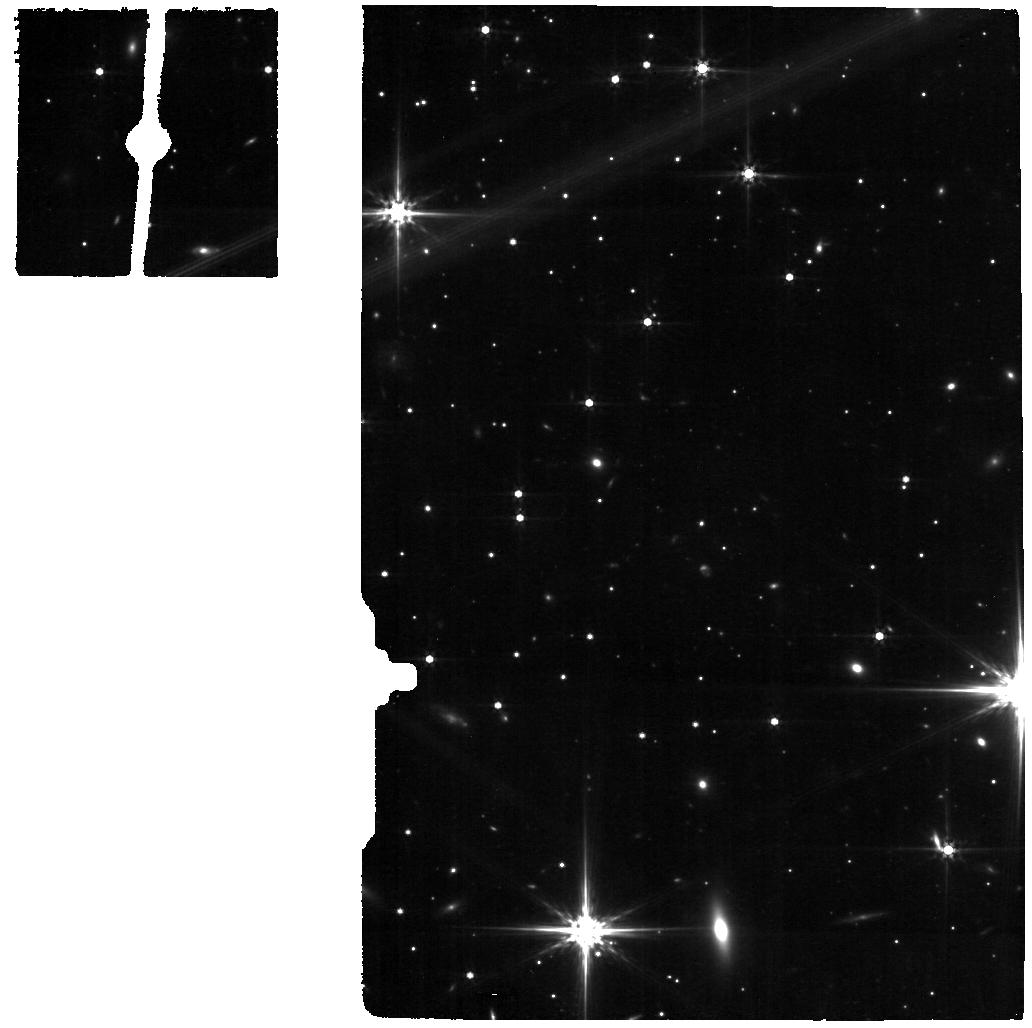
Target: PKS0745-19
Instrument: MIRI
Filter: F560W
Exposure: 18 min
Observation ID: jw05018-o013_t013_miri_f560w

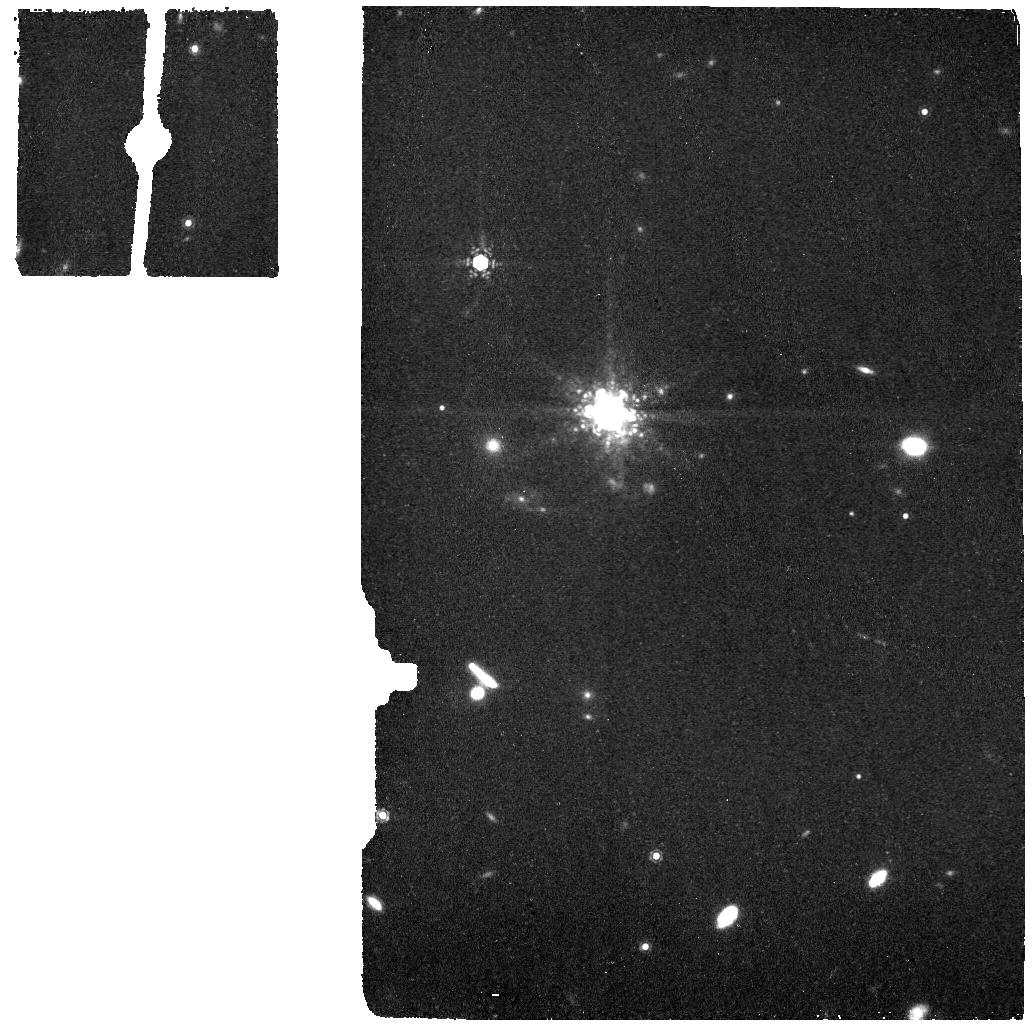
Target: A1068-OFF
Instrument: MIRI
Filter: F1130W
Exposure: 9 min
Observation ID: jw05018-o018_t018_miri_f1130w

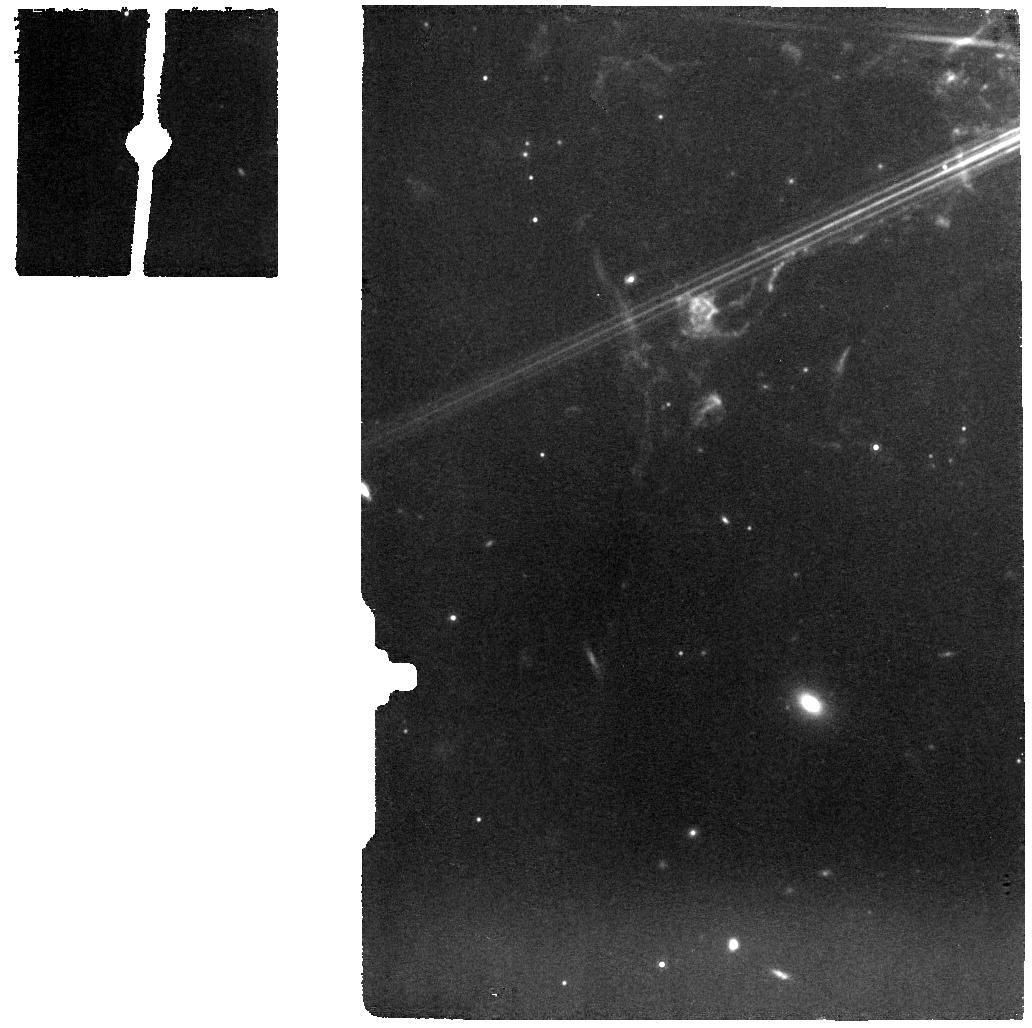
Target: NGC1275
Instrument: MIRI
Filter: F1000W
Exposure: 9 min
Observation ID: jw05018-o015_t015_miri_f1000w

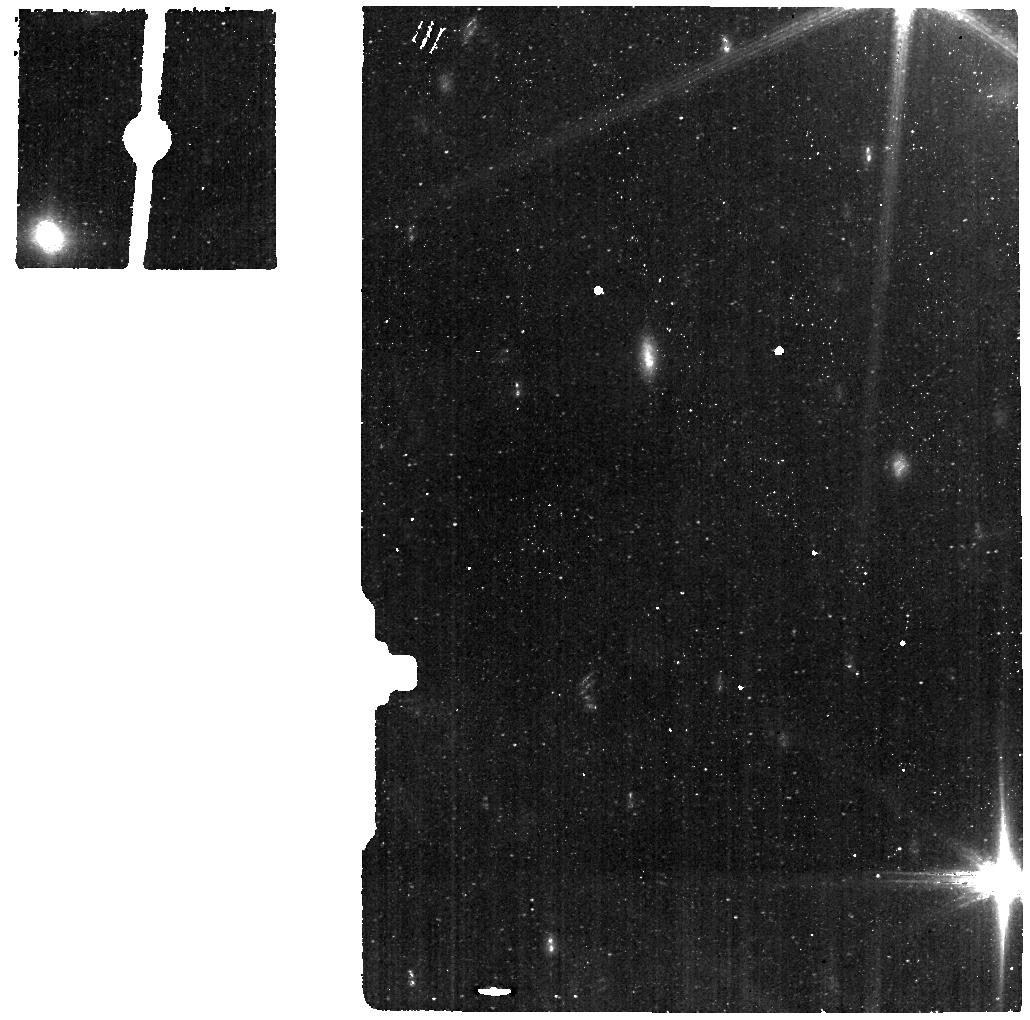
Target: 2A0335+096
Instrument: MIRI
Filter: F560W
Exposure: 9 min
Observation ID: jw05018-o001_t001_miri_f560w

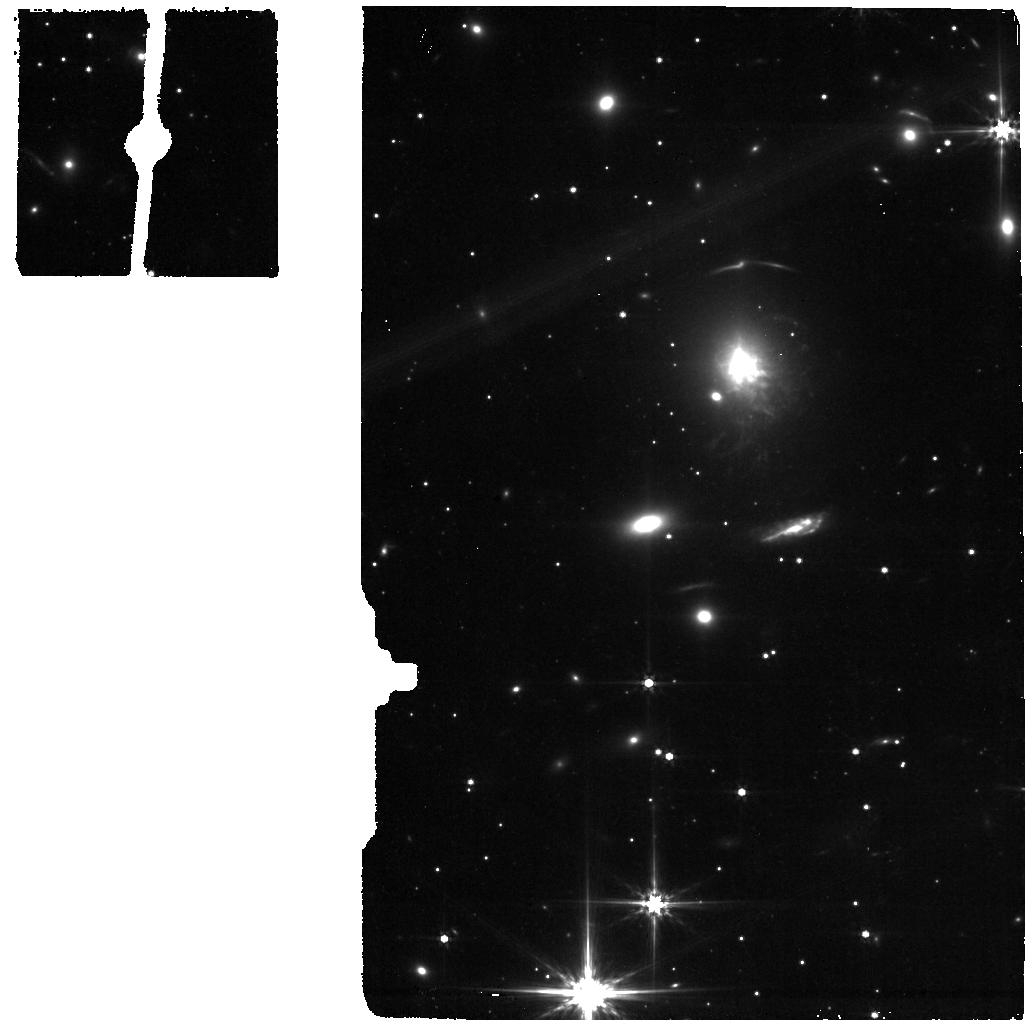
Target: PKS0745-19-OFF
Instrument: MIRI
Filter: F560W
Exposure: 9 min
Observation ID: jw05018-o014_t014_miri_f560w

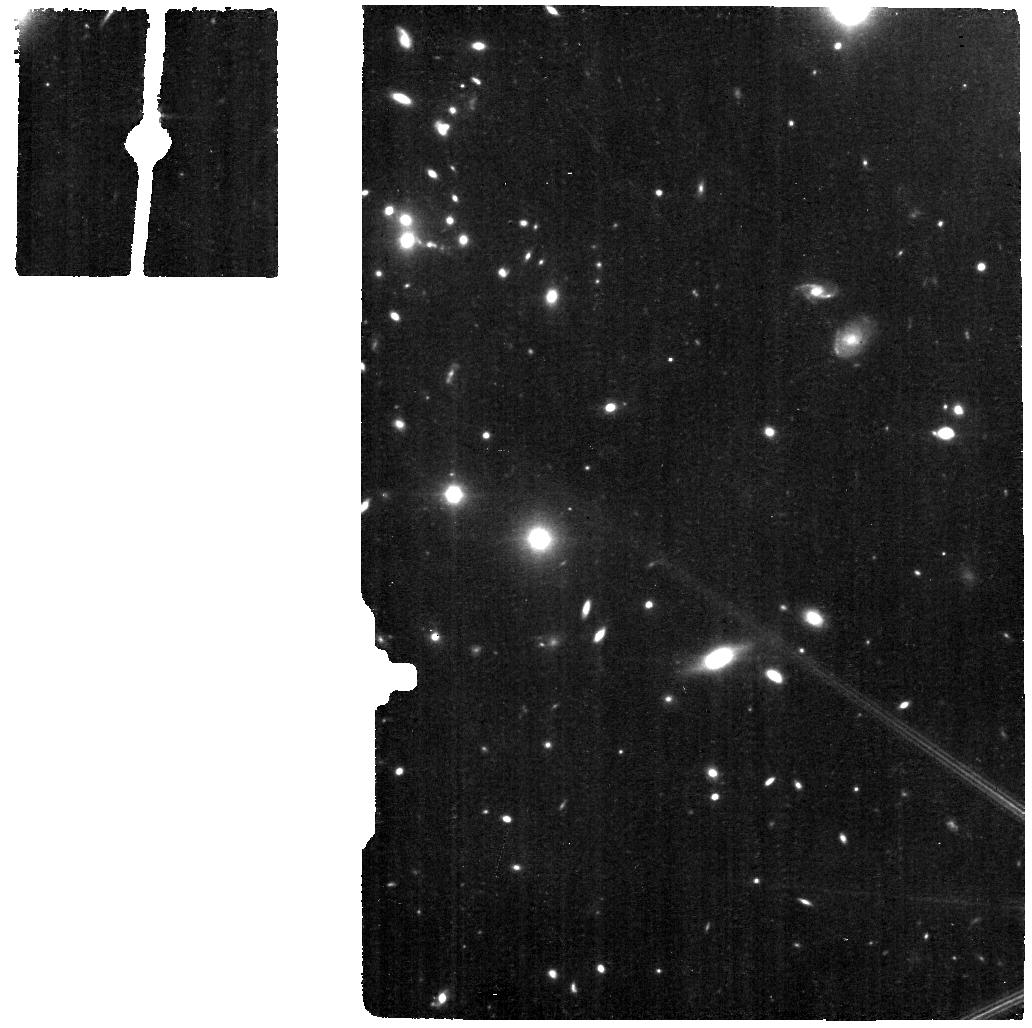
Target: A1795
Instrument: MIRI
Filter: F560W
Exposure: 18 min
Observation ID: jw05018-o005_t005_miri_f560w

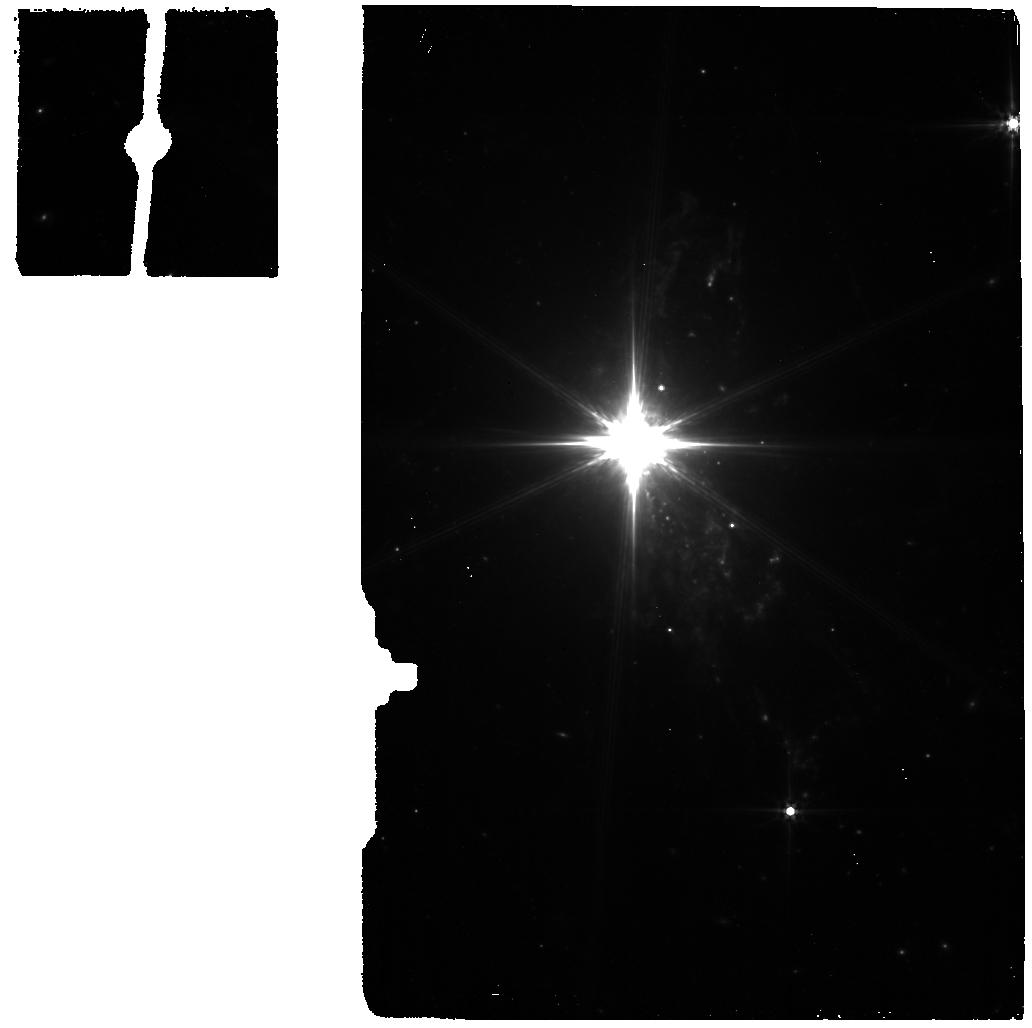
Target: NGC1275-OFF
Instrument: MIRI
Filter: F560W
Exposure: 5 min
Observation ID: jw05018-o016_t016_miri_f560w

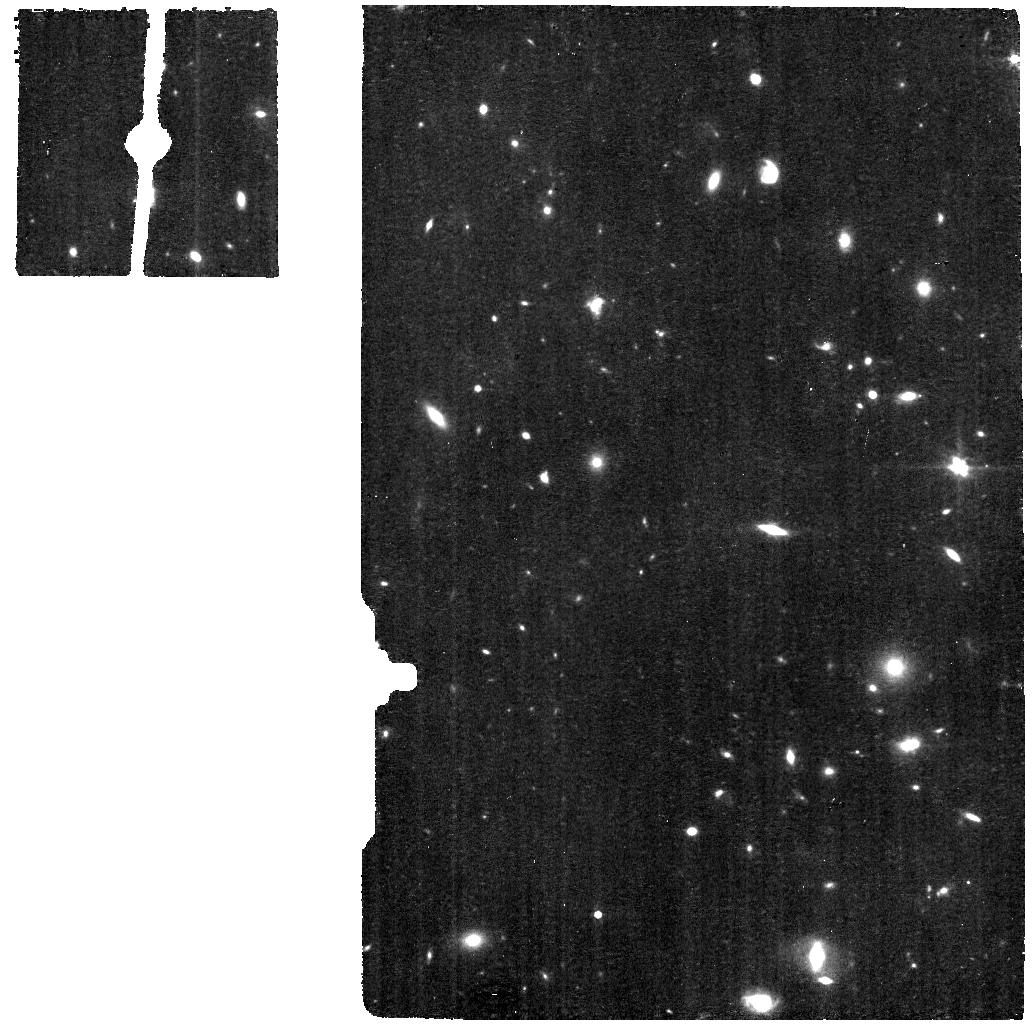
Target: A1068
Instrument: MIRI
Filter: F560W
Exposure: 18 min
Observation ID: jw05018-o017_t017_miri_f560w

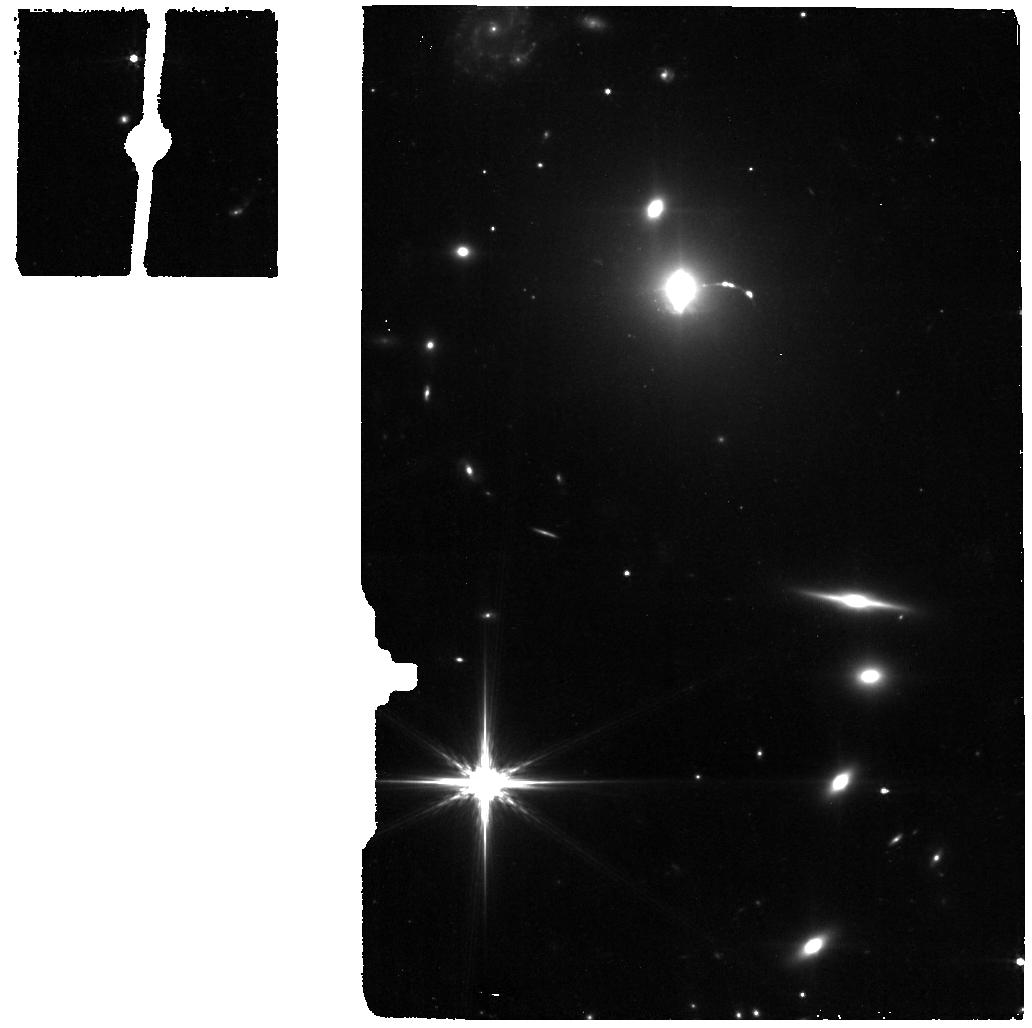
Target: HYDRA-OFF
Instrument: MIRI
Filter: F560W
Exposure: 9 min
Observation ID: jw05018-o010_t010_miri_f560w

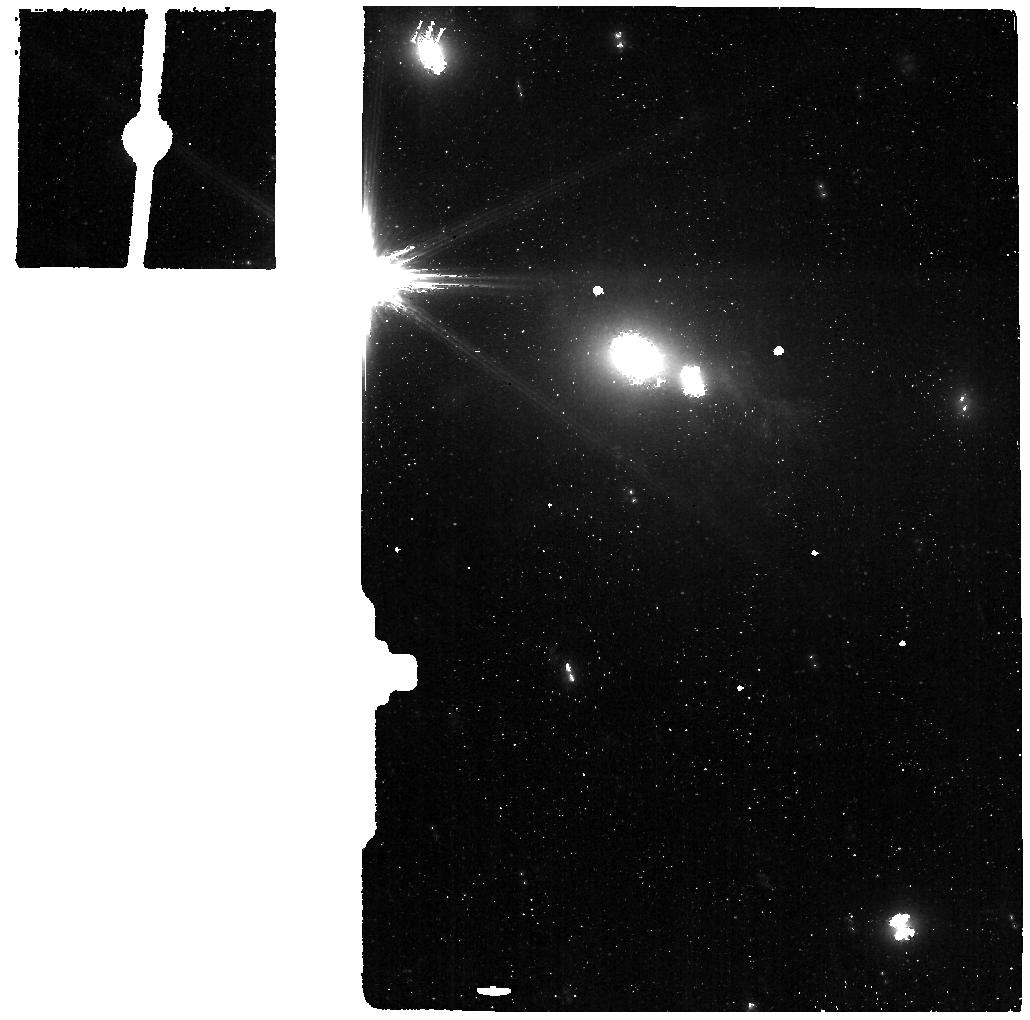
Target: 2A0335+096-OFF
Instrument: MIRI
Filter: F560W
Exposure: 5 min
Observation ID: jw05018-o002_t002_miri_f560w

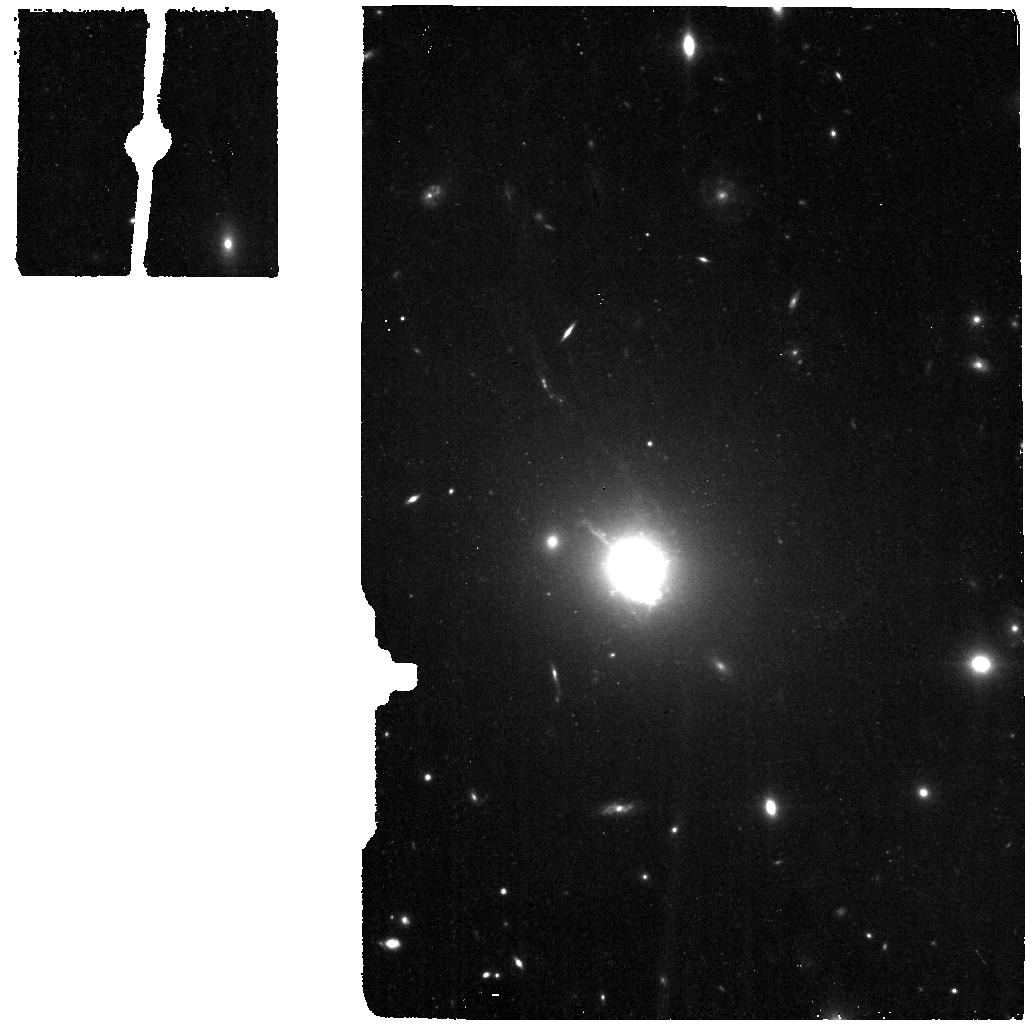
Target: A1795-OFF
Instrument: MIRI
Filter: F560W
Exposure: 9 min
Observation ID: jw05018-o006_t006_miri_f560w

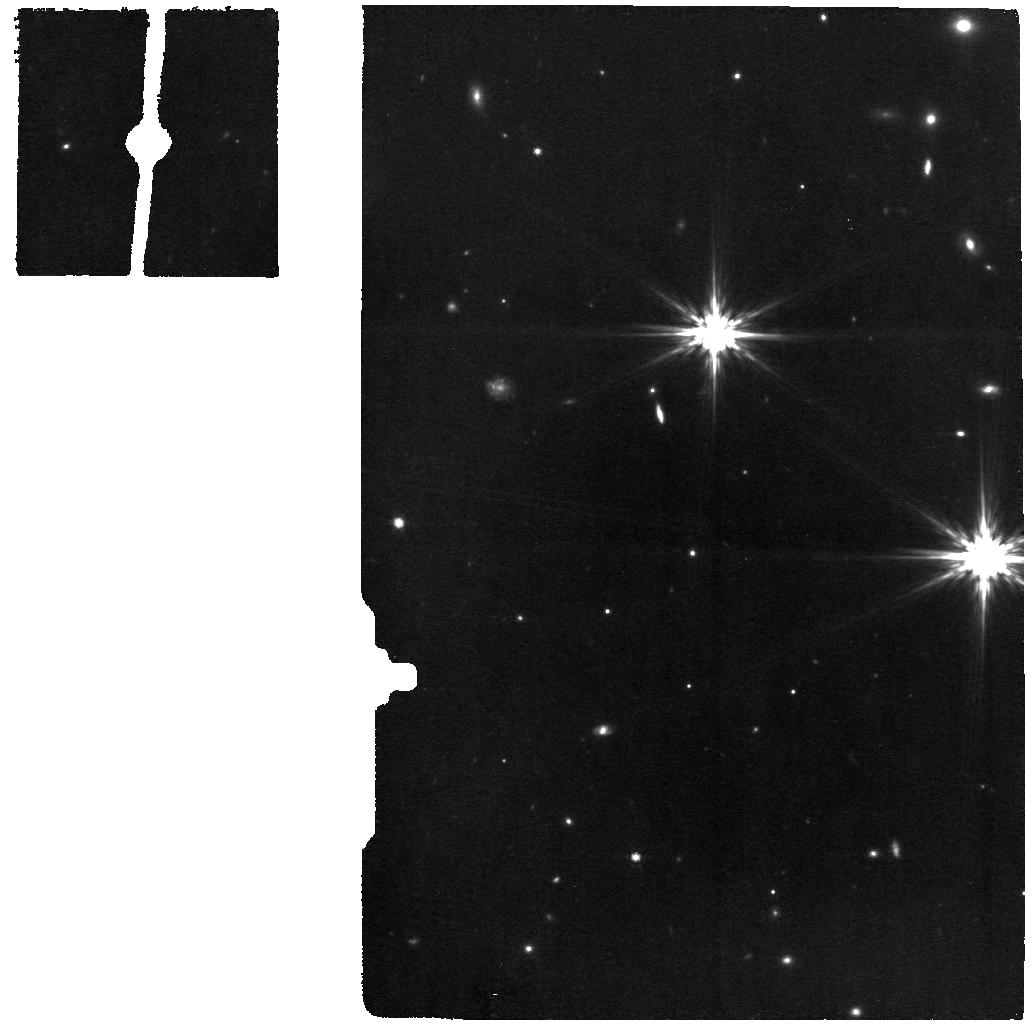
Target: HYDRA
Instrument: MIRI
Filter: F770W
Exposure: 18 min
Observation ID: jw05018-o009_t009_miri_f770w

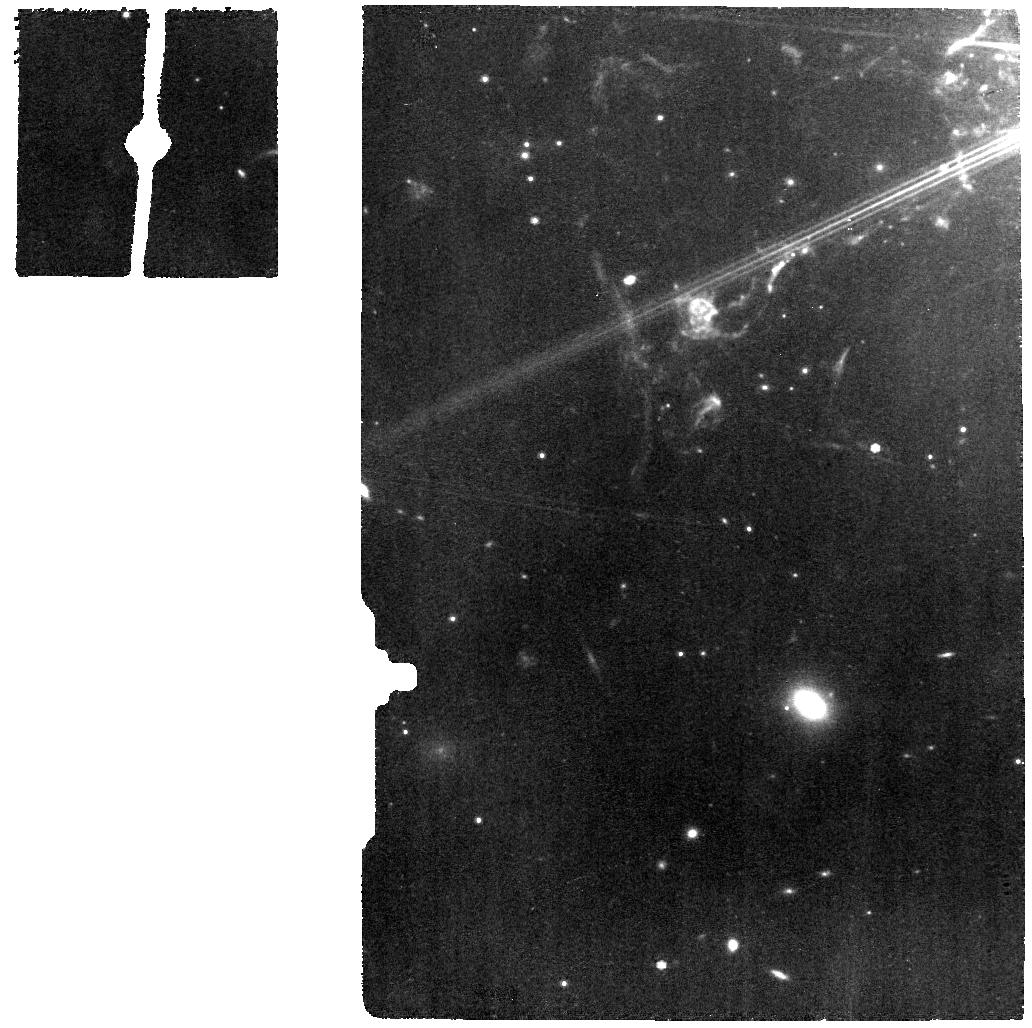
Target: NGC1275
Instrument: MIRI
Filter: F770W
Exposure: 9 min
Observation ID: jw05018-o015_t015_miri_f770w

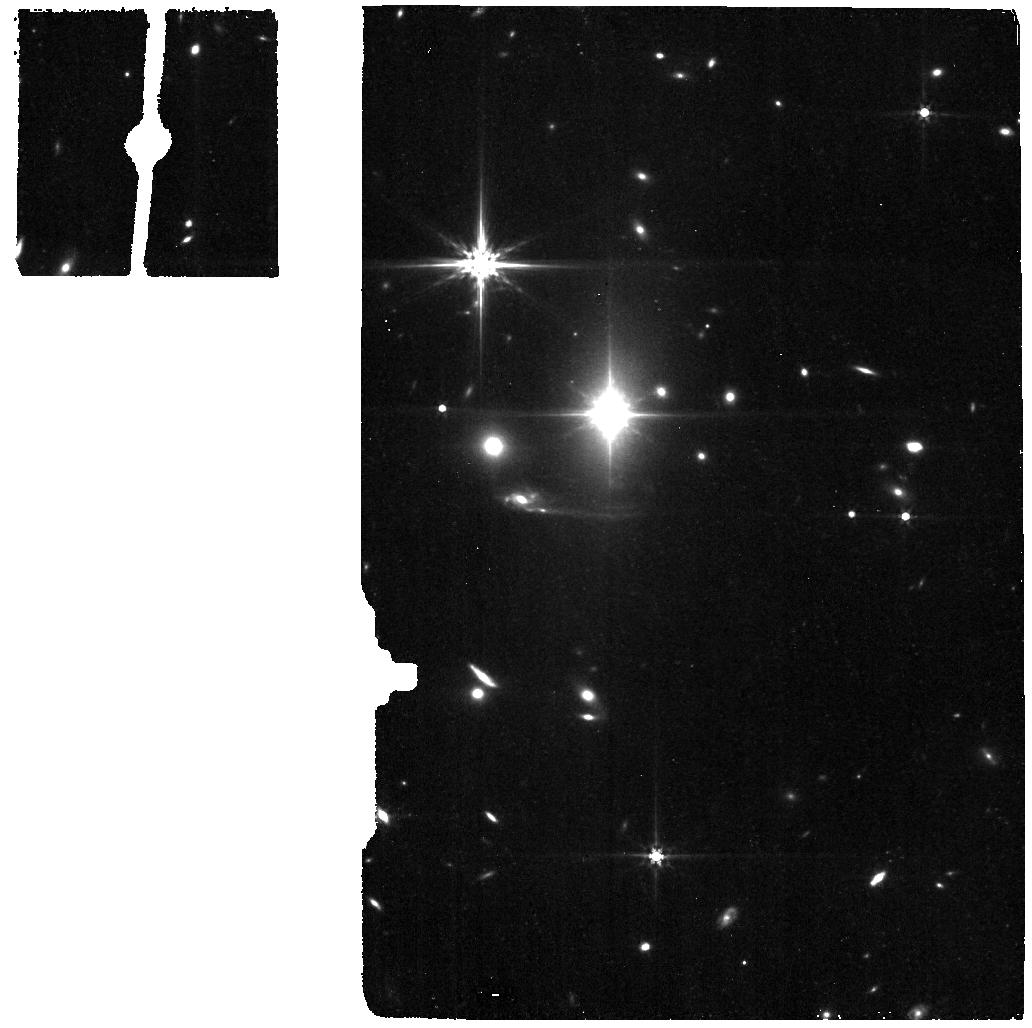
Target: A1068-OFF
Instrument: MIRI
Filter: F560W
Exposure: 9 min
Observation ID: jw05018-o018_t018_miri_f560w

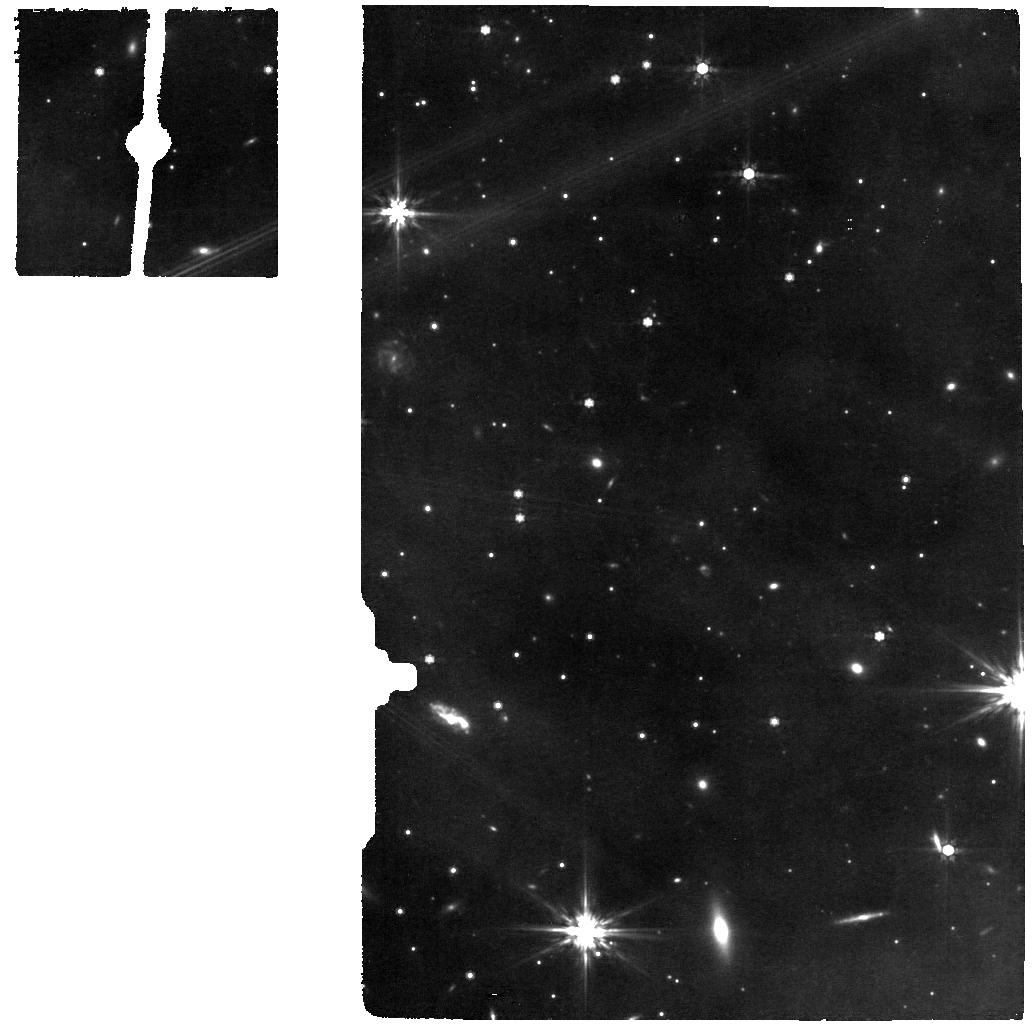
Target: PKS0745-19
Instrument: MIRI
Filter: F770W
Exposure: 18 min
Observation ID: jw05018-o013_t013_miri_f770w

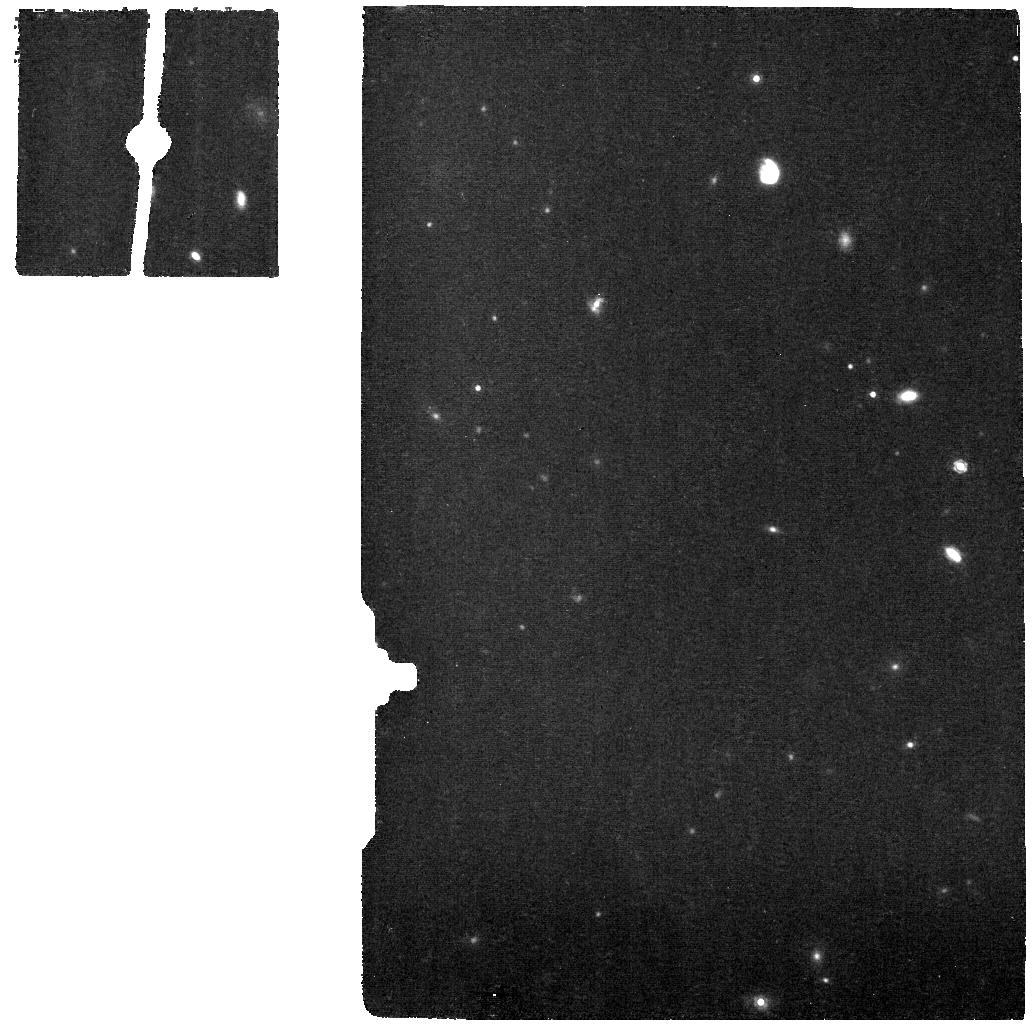
Target: A1068
Instrument: MIRI
Filter: F1130W
Exposure: 18 min
Observation ID: jw05018-o017_t017_miri_f1130w

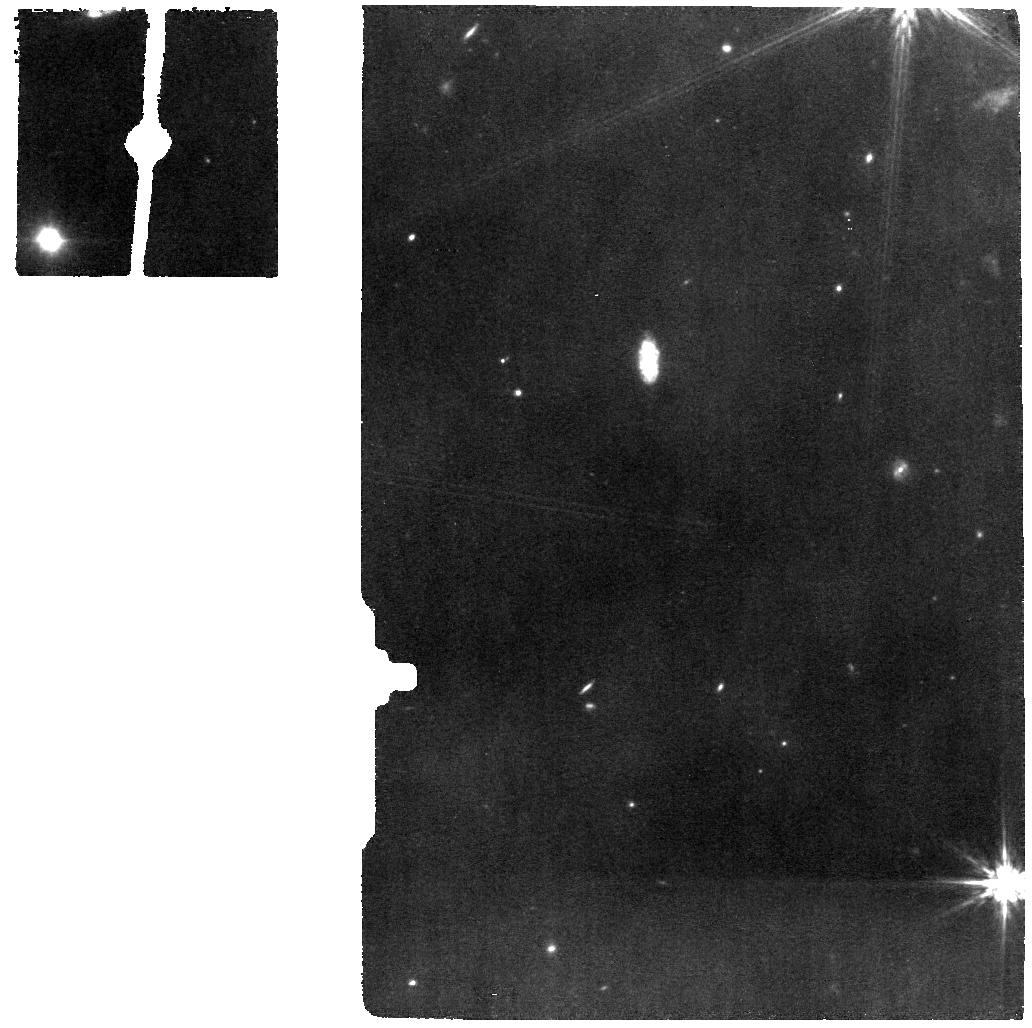
Target: 2A0335+096
Instrument: MIRI
Filter: F770W
Exposure: 9 min
Observation ID: jw05018-o001_t001_miri_f770w

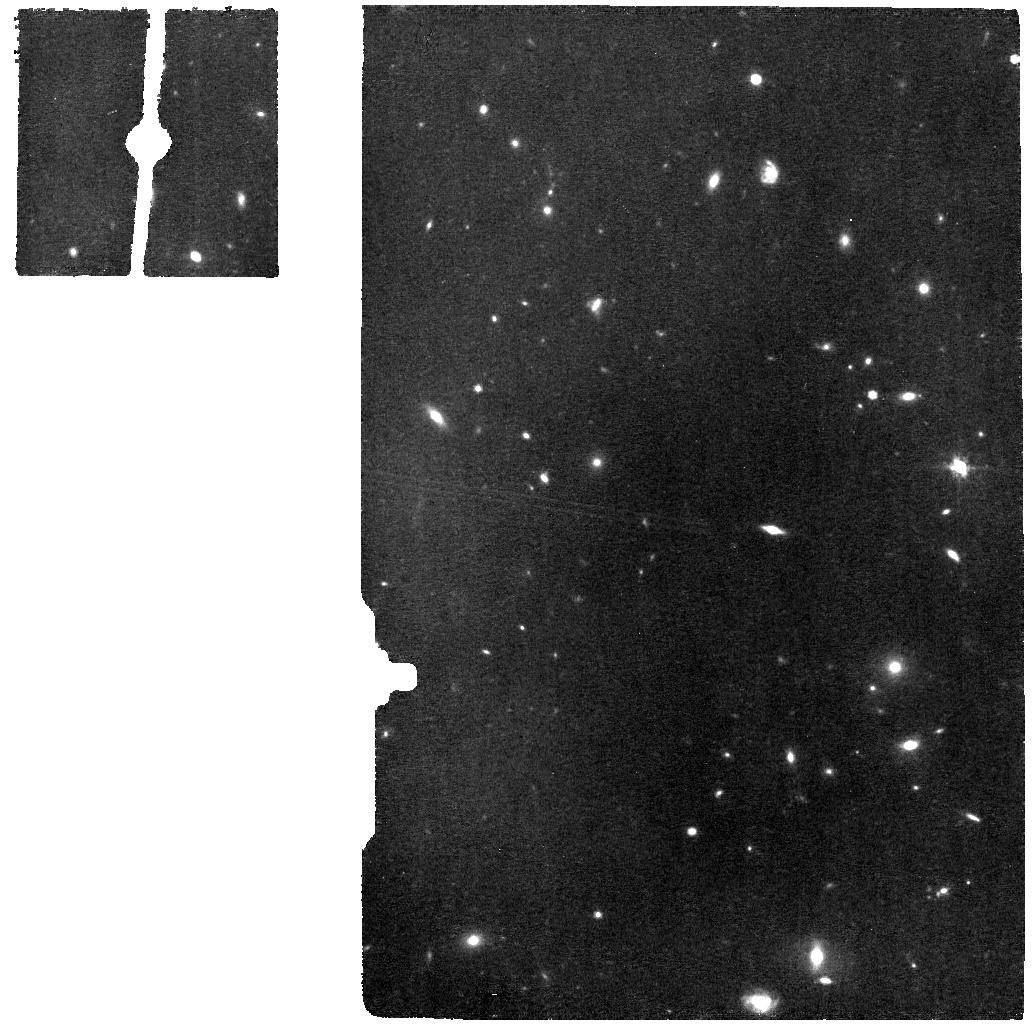
Target: A1068
Instrument: MIRI
Filter: F770W
Exposure: 18 min
Observation ID: jw05018-o017_t017_miri_f770w

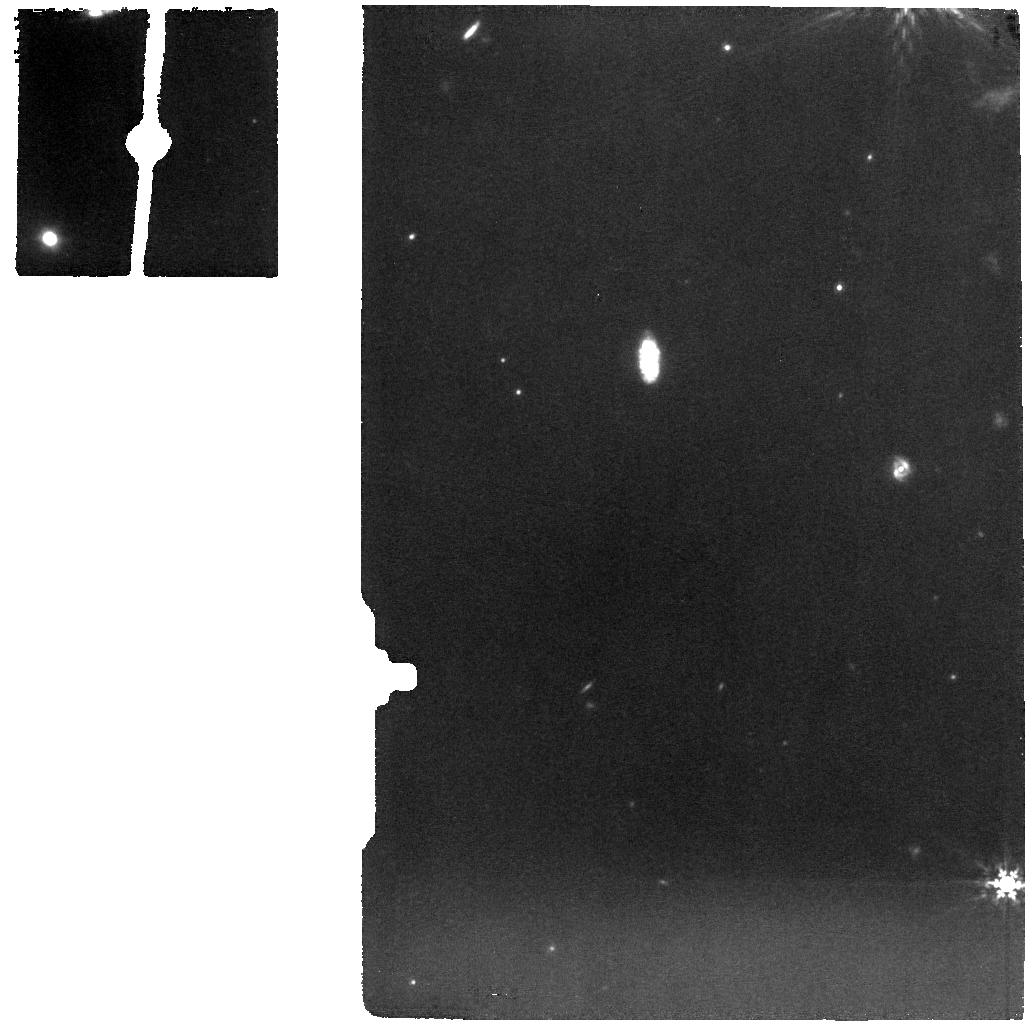
Target: 2A0335+096
Instrument: MIRI
Filter: F1000W
Exposure: 9 min
Observation ID: jw05018-o001_t001_miri_f1000w

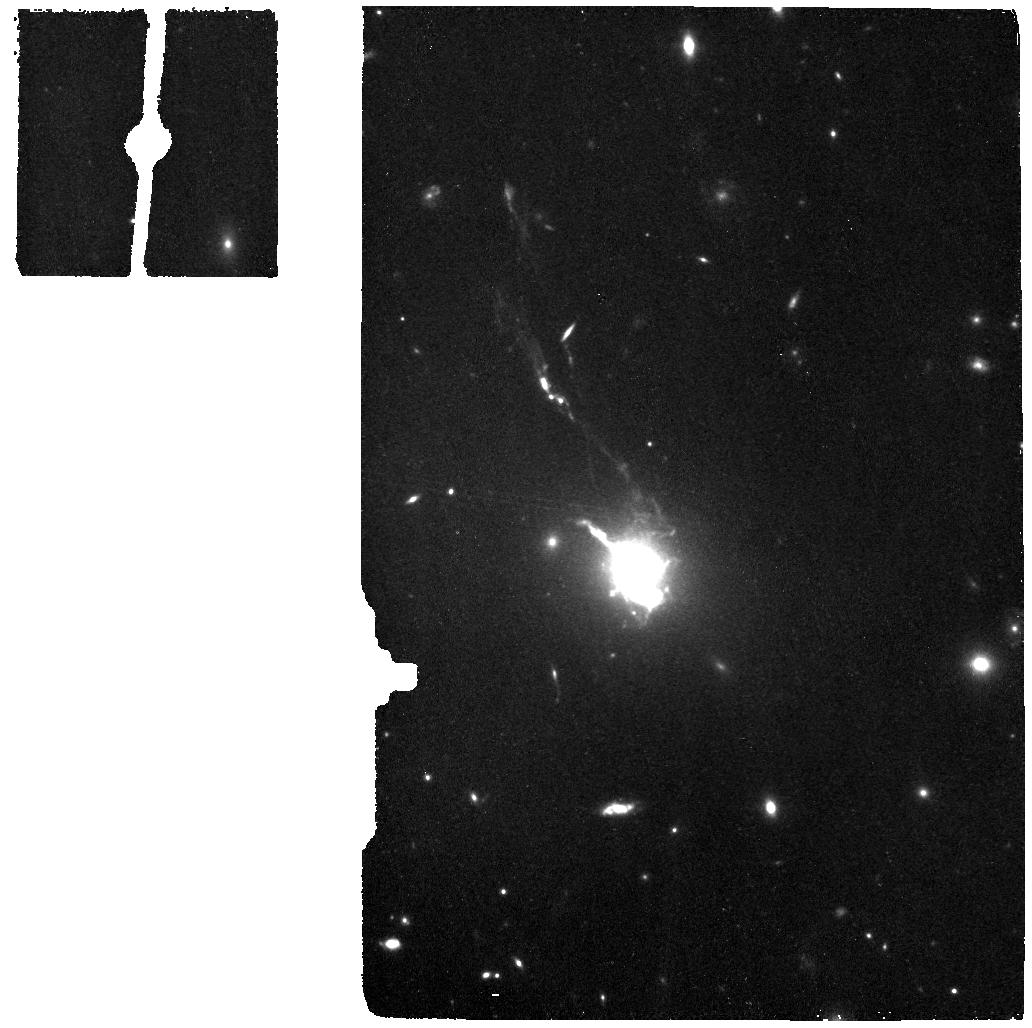
Target: A1795-OFF
Instrument: MIRI
Filter: F770W
Exposure: 9 min
Observation ID: jw05018-o006_t006_miri_f770w

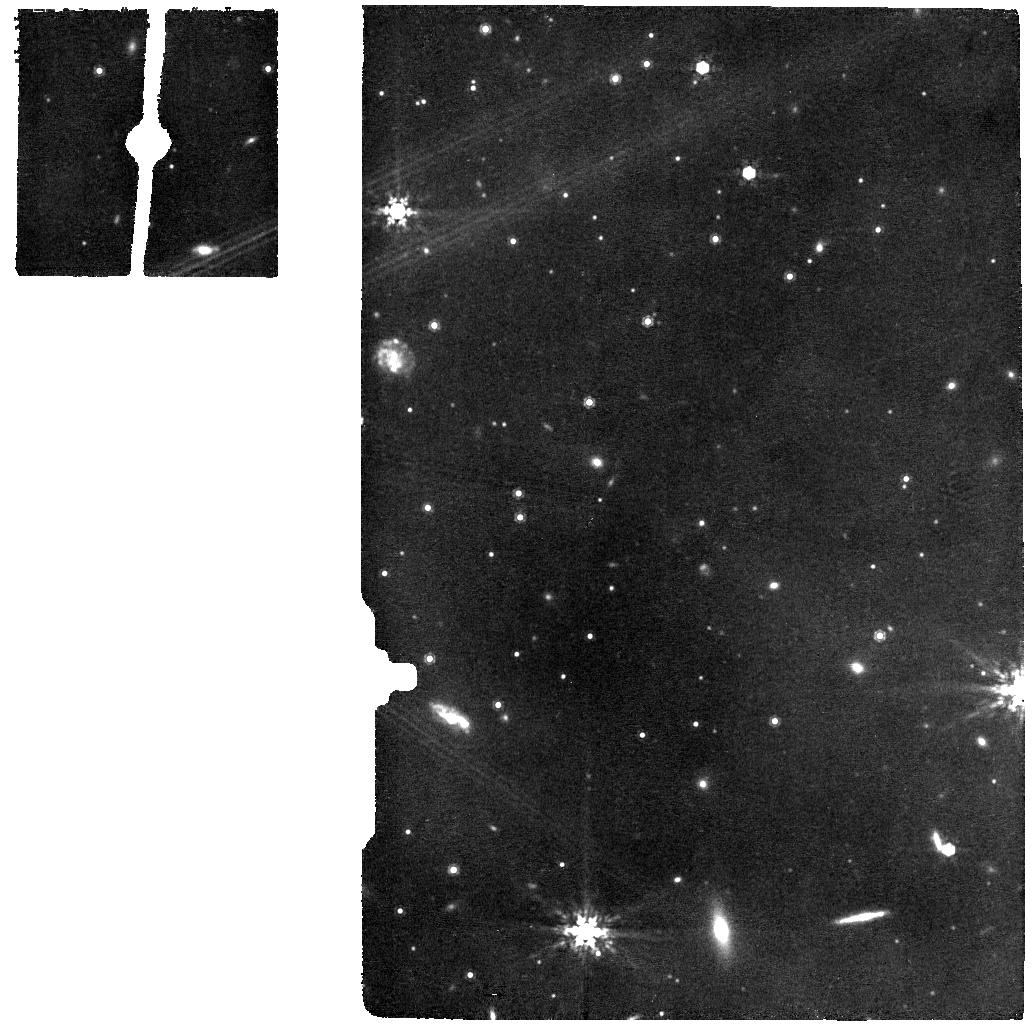
Target: PKS0745-19
Instrument: MIRI
Filter: F1000W
Exposure: 18 min
Observation ID: jw05018-o013_t013_miri_f1000w

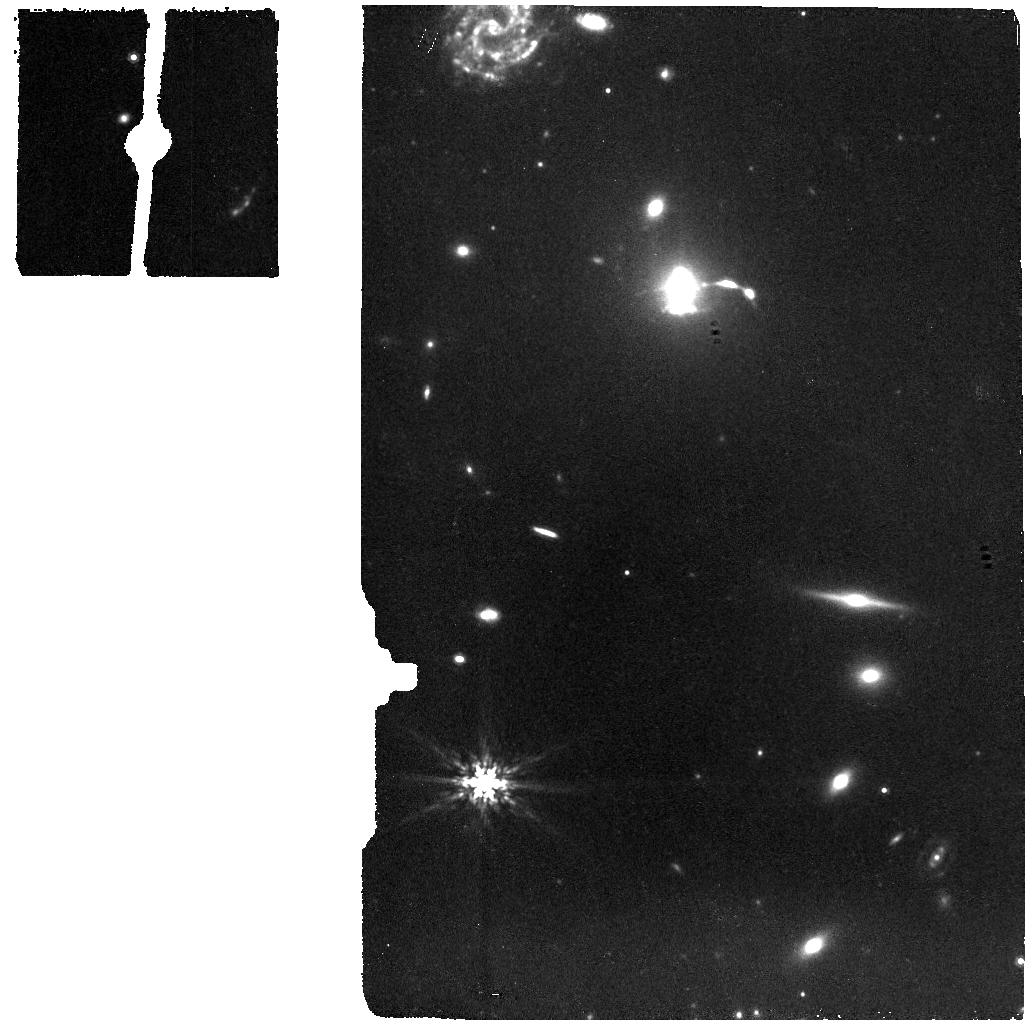
Target: HYDRA-OFF
Instrument: MIRI
Filter: F1000W
Exposure: 9 min
Observation ID: jw05018-o010_t010_miri_f1000w

Feeding the Black-Holes : From cooling filaments to H2 accretion disks (PI: Salome, Philippe)

Brightest Cluster Galaxies (BCGs) are unique direct evidence of AGN-feedback caught in the act. The large cavities inflated by the AGN-radio lobes have pushed the hot intra-cluster medium and made gigantic bubbles raising buoyantly in the ICM. BCGs lying at the center of cool core clusters (short cooling time) are also surrounded by a huge network of kpc-scale filaments, visible in the optical and detected in warm H2 and cold CO. Those cold filaments are likely formed via thermal instabilities in the low-entropy cluster core. There is strong evidence that AGN-jets themselves play an important role in the local compression and cooling of this gas. BCGs are thus the best objects to study this key piece of the feedback. Once cooled the gas can settle down in the galaxy and feed the central Black Hole, powering the feedback engine. To understand the detailed circulation of the cold gas is of prime importance. The spatial resolution and sensitivity of JWST with MRS and MIRI can (i) map the H2 lines tracing the bulk of the mass in the filaments and seek warm dust at large scales; it can also help (ii) determine the main excitation processes in the filaments (and confirm the important role of shocks) via mid-IR line diagnostics and (iii) map the expected central molecular disks, a yet unobserved element of the feedback cycle.